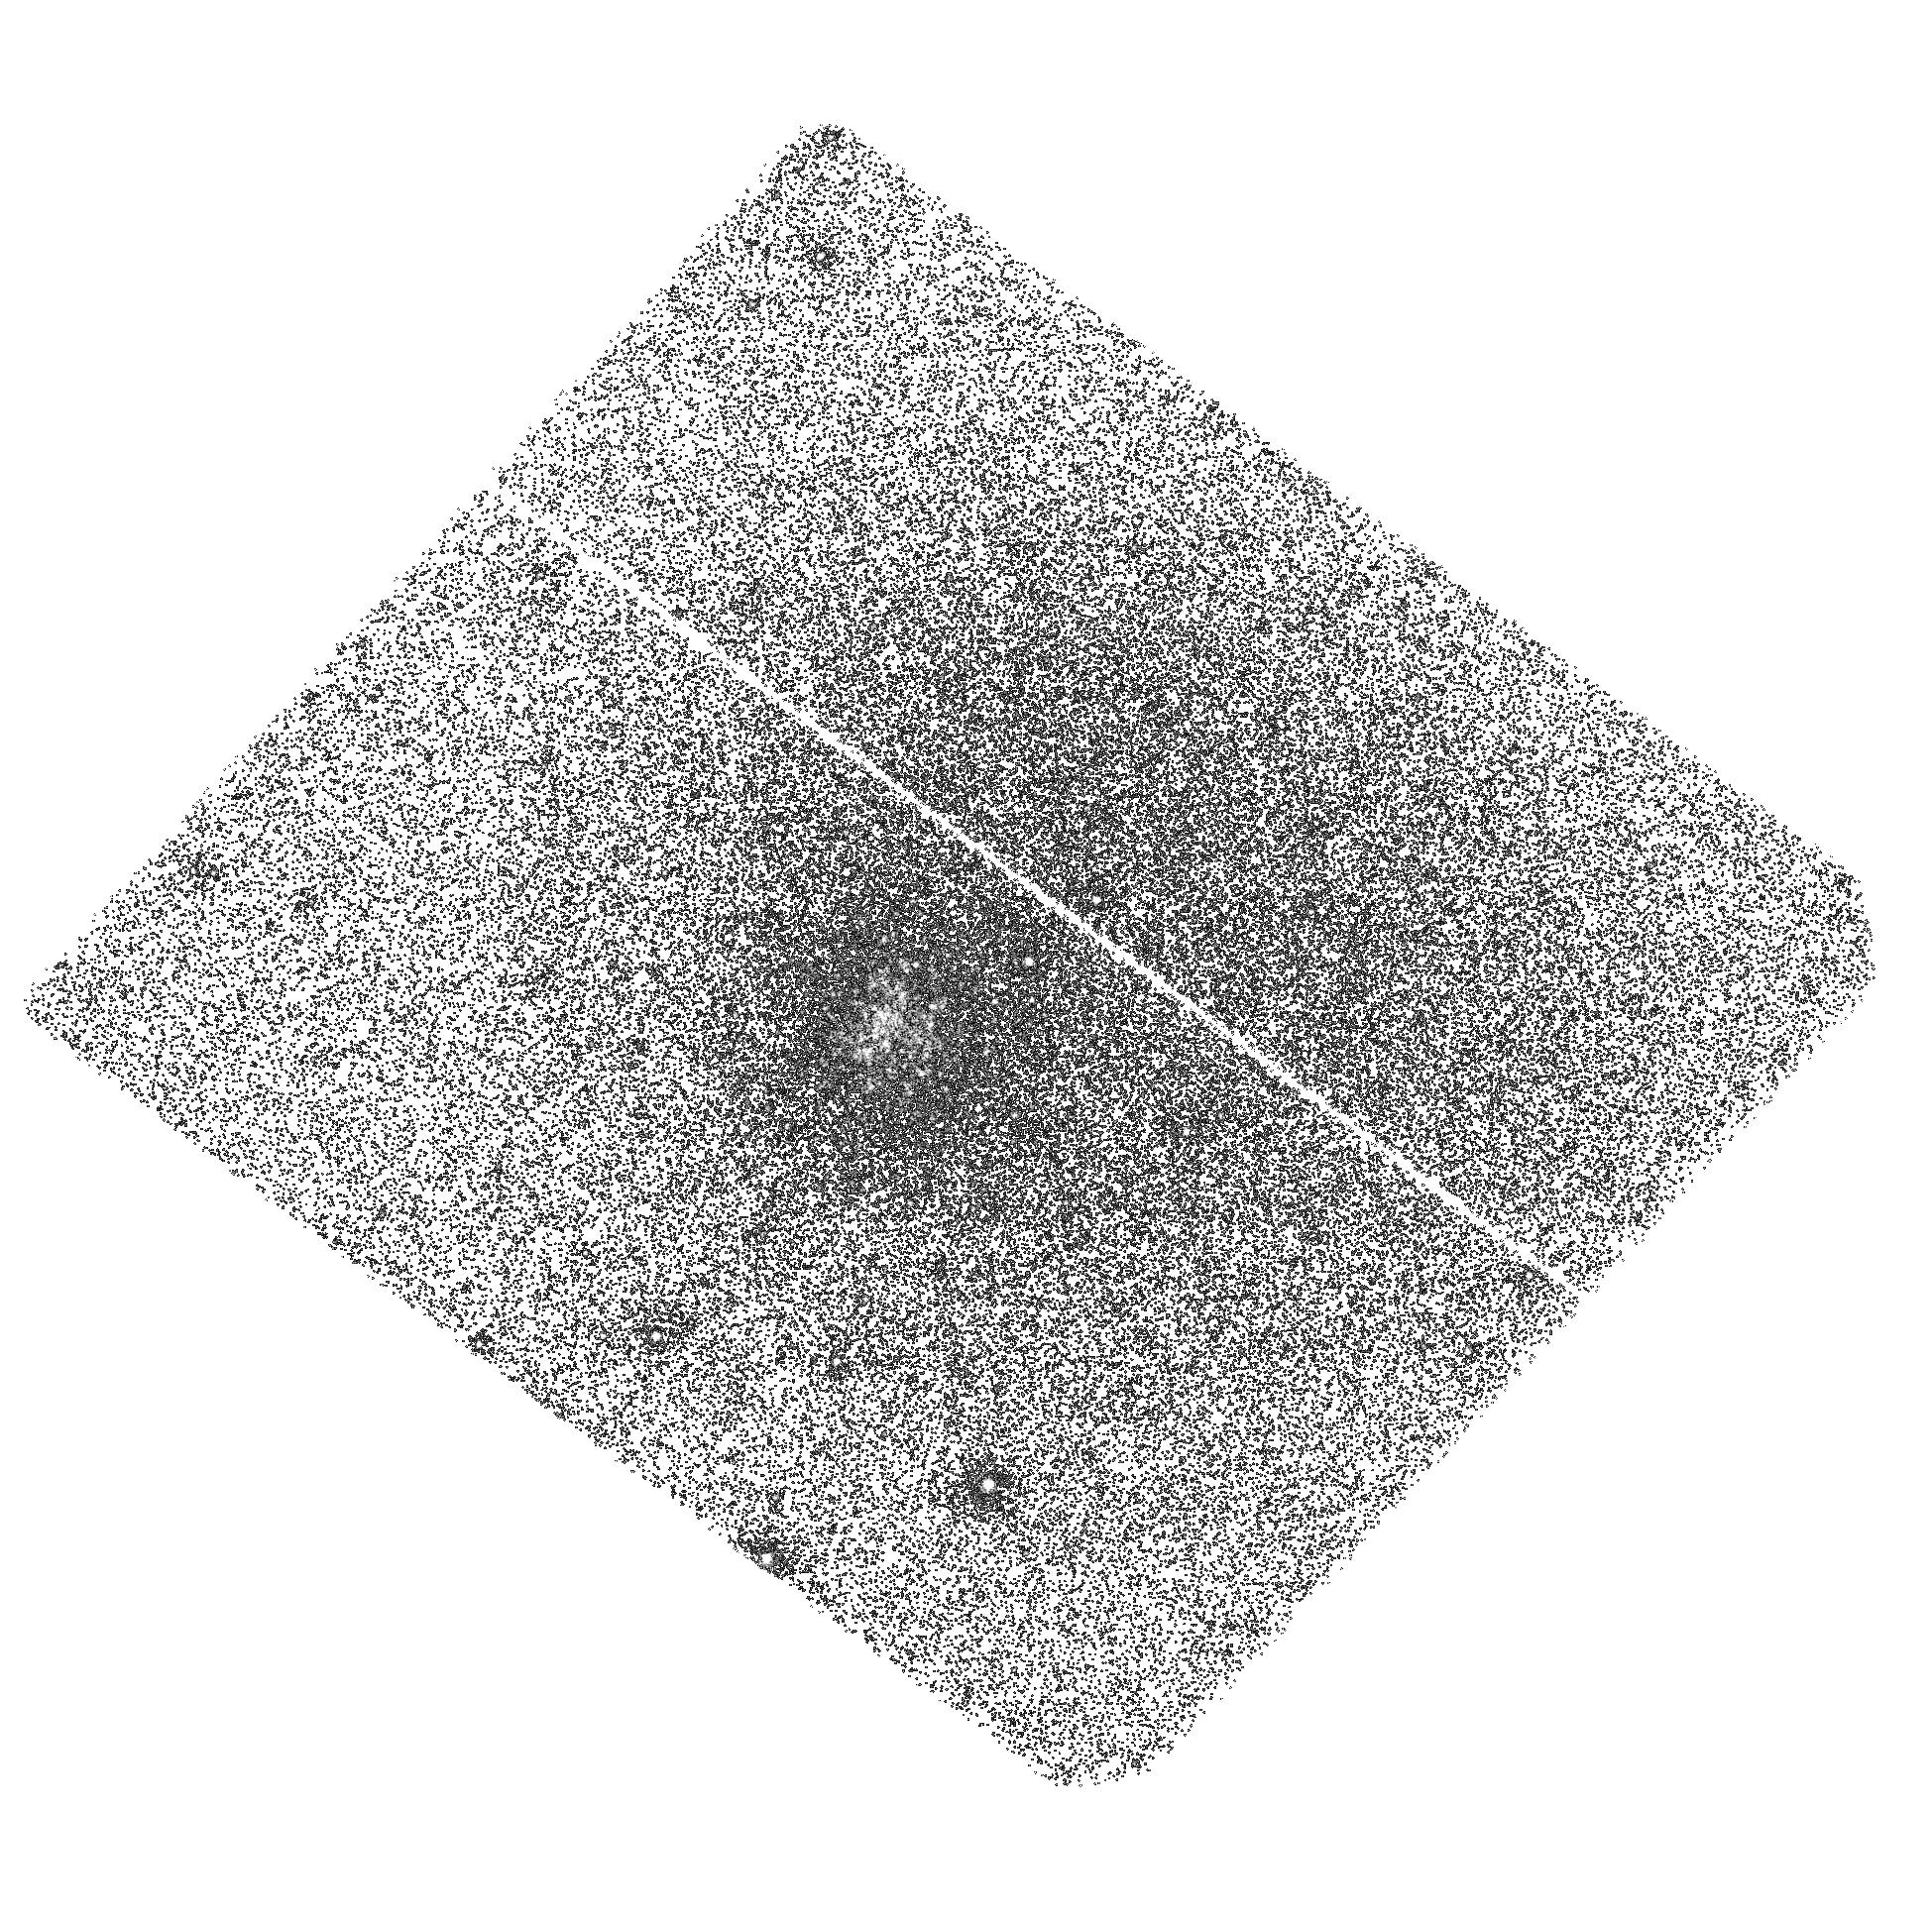
Target: B224-G279. Instrument: ACS/SBC. Filter: F140LP. Exposure: 45 min. Observation ID: hst_14132_09_acs_sbc_f140lp_jcxi09

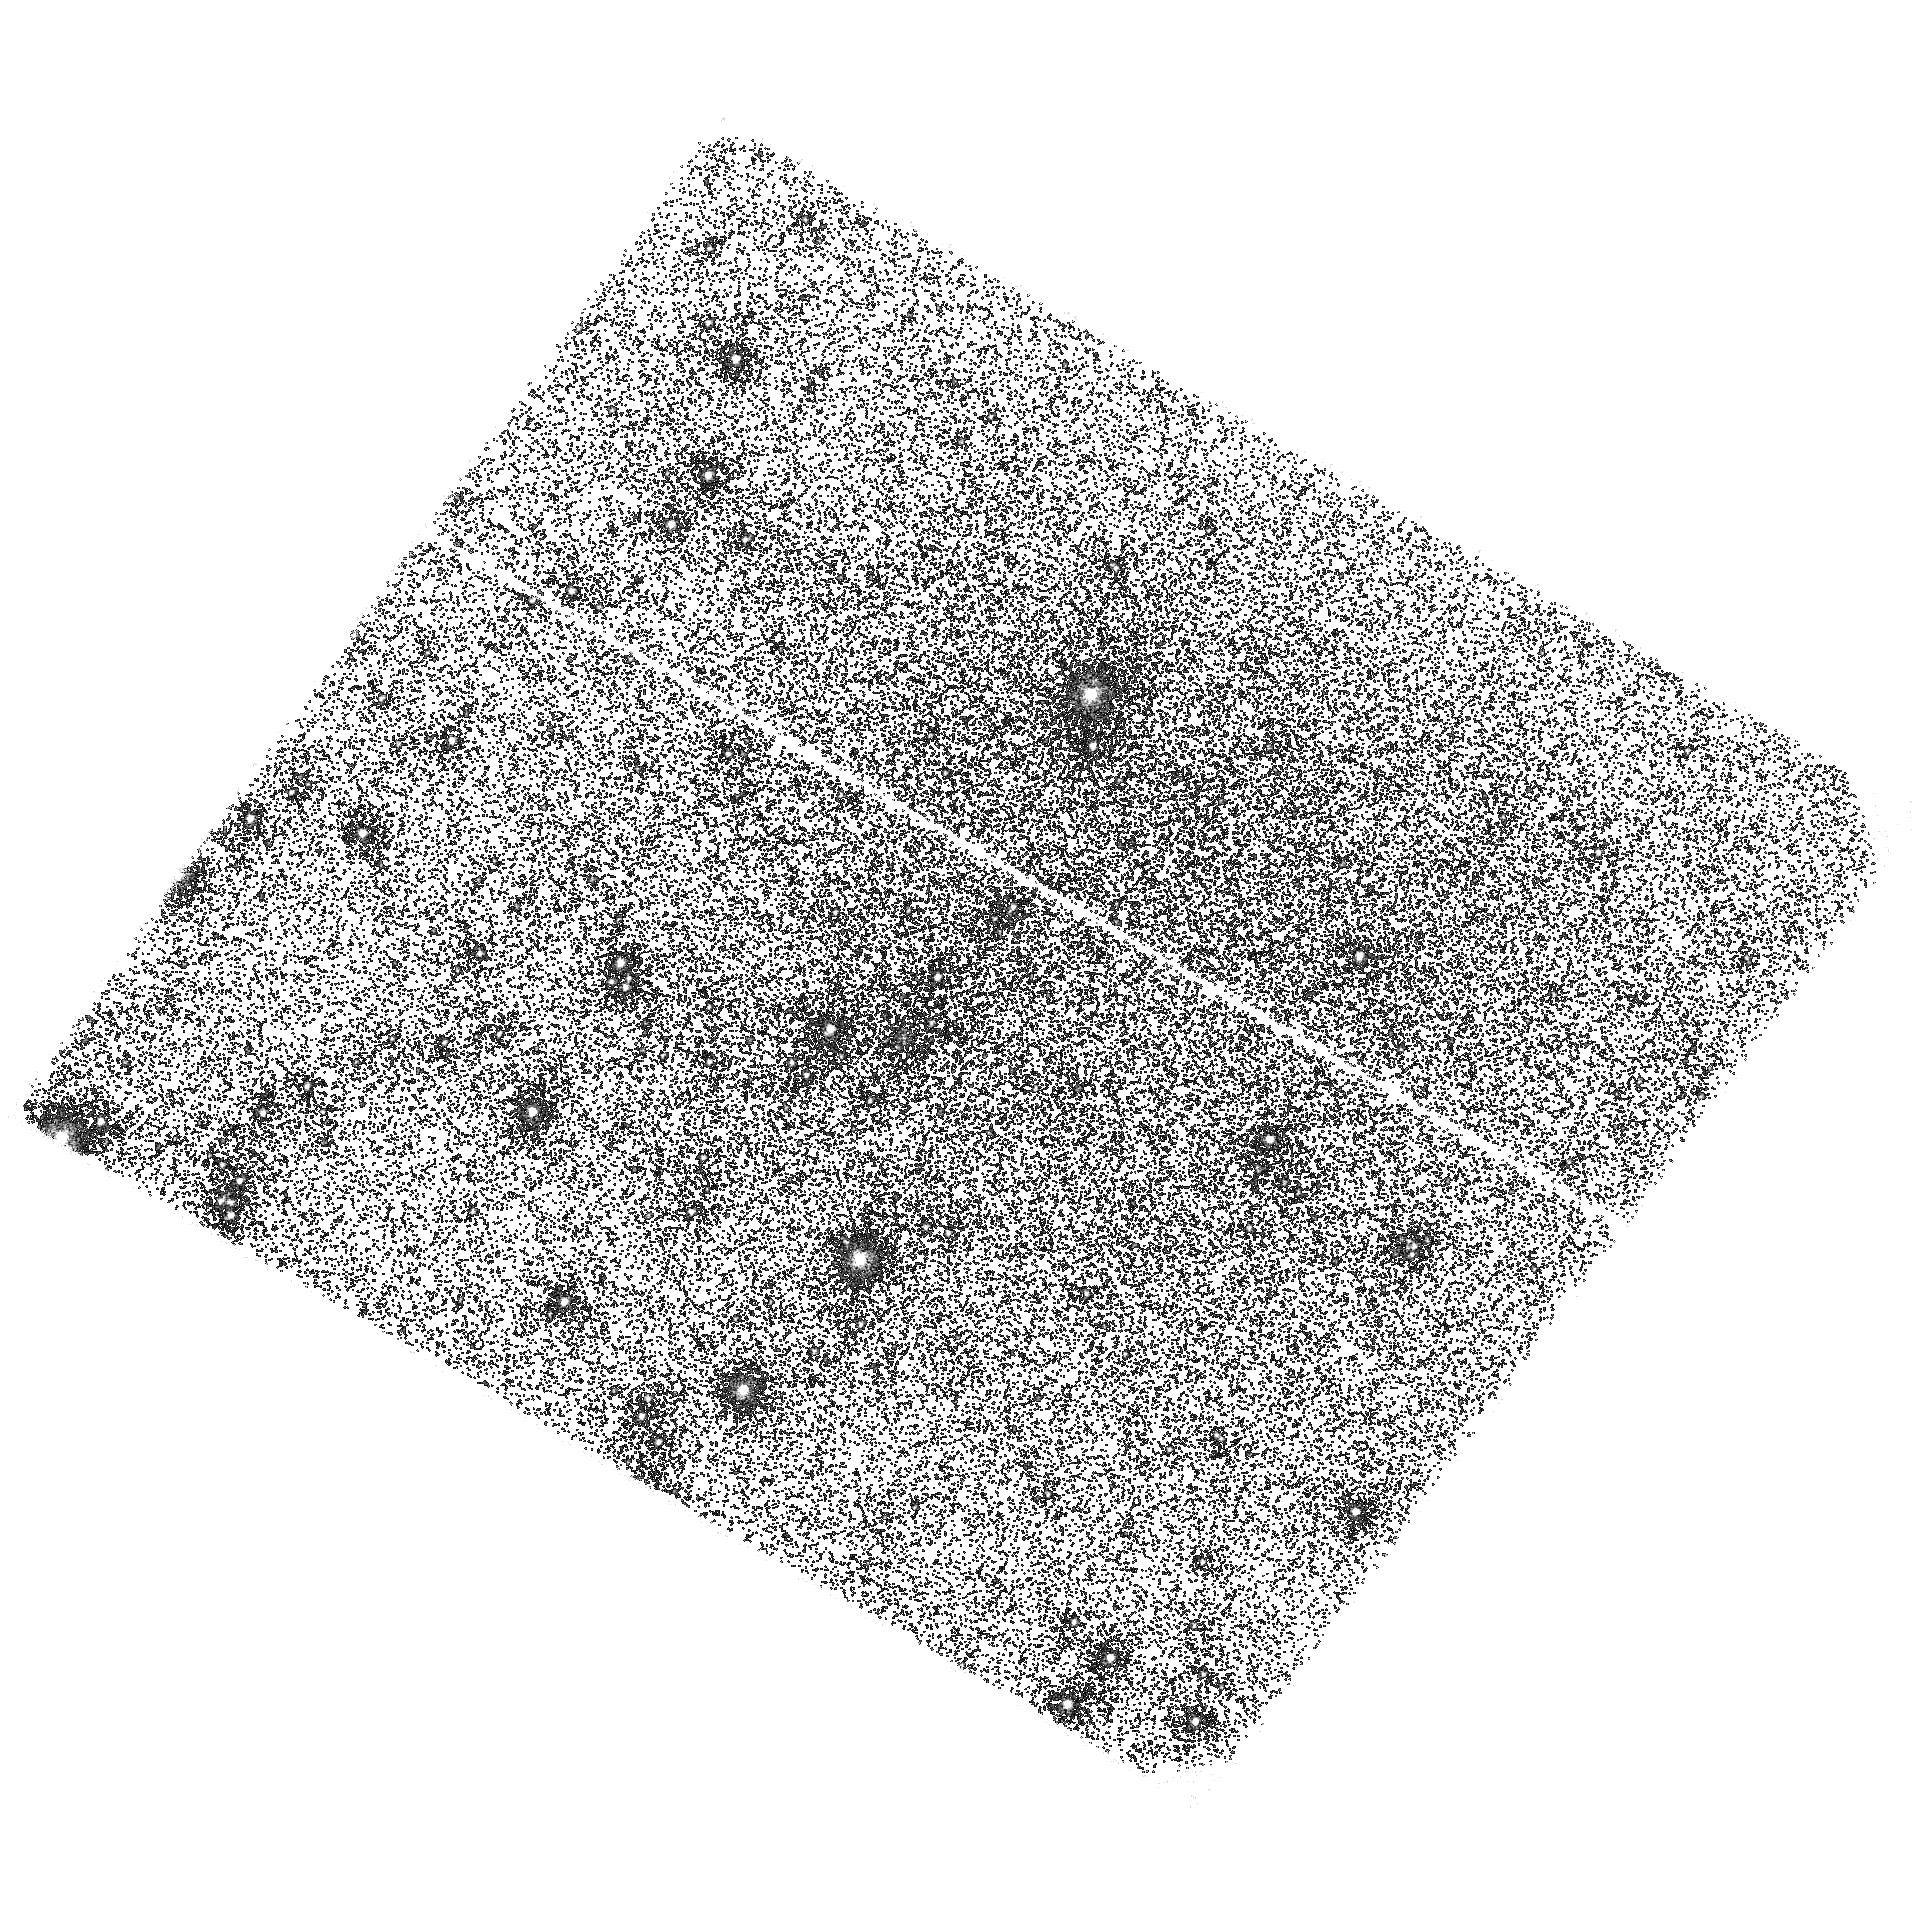
Target: B193-G244. Instrument: ACS/SBC. Filter: F140LP. Exposure: 45 min. Observation ID: hst_14132_05_acs_sbc_f140lp_jcxi05

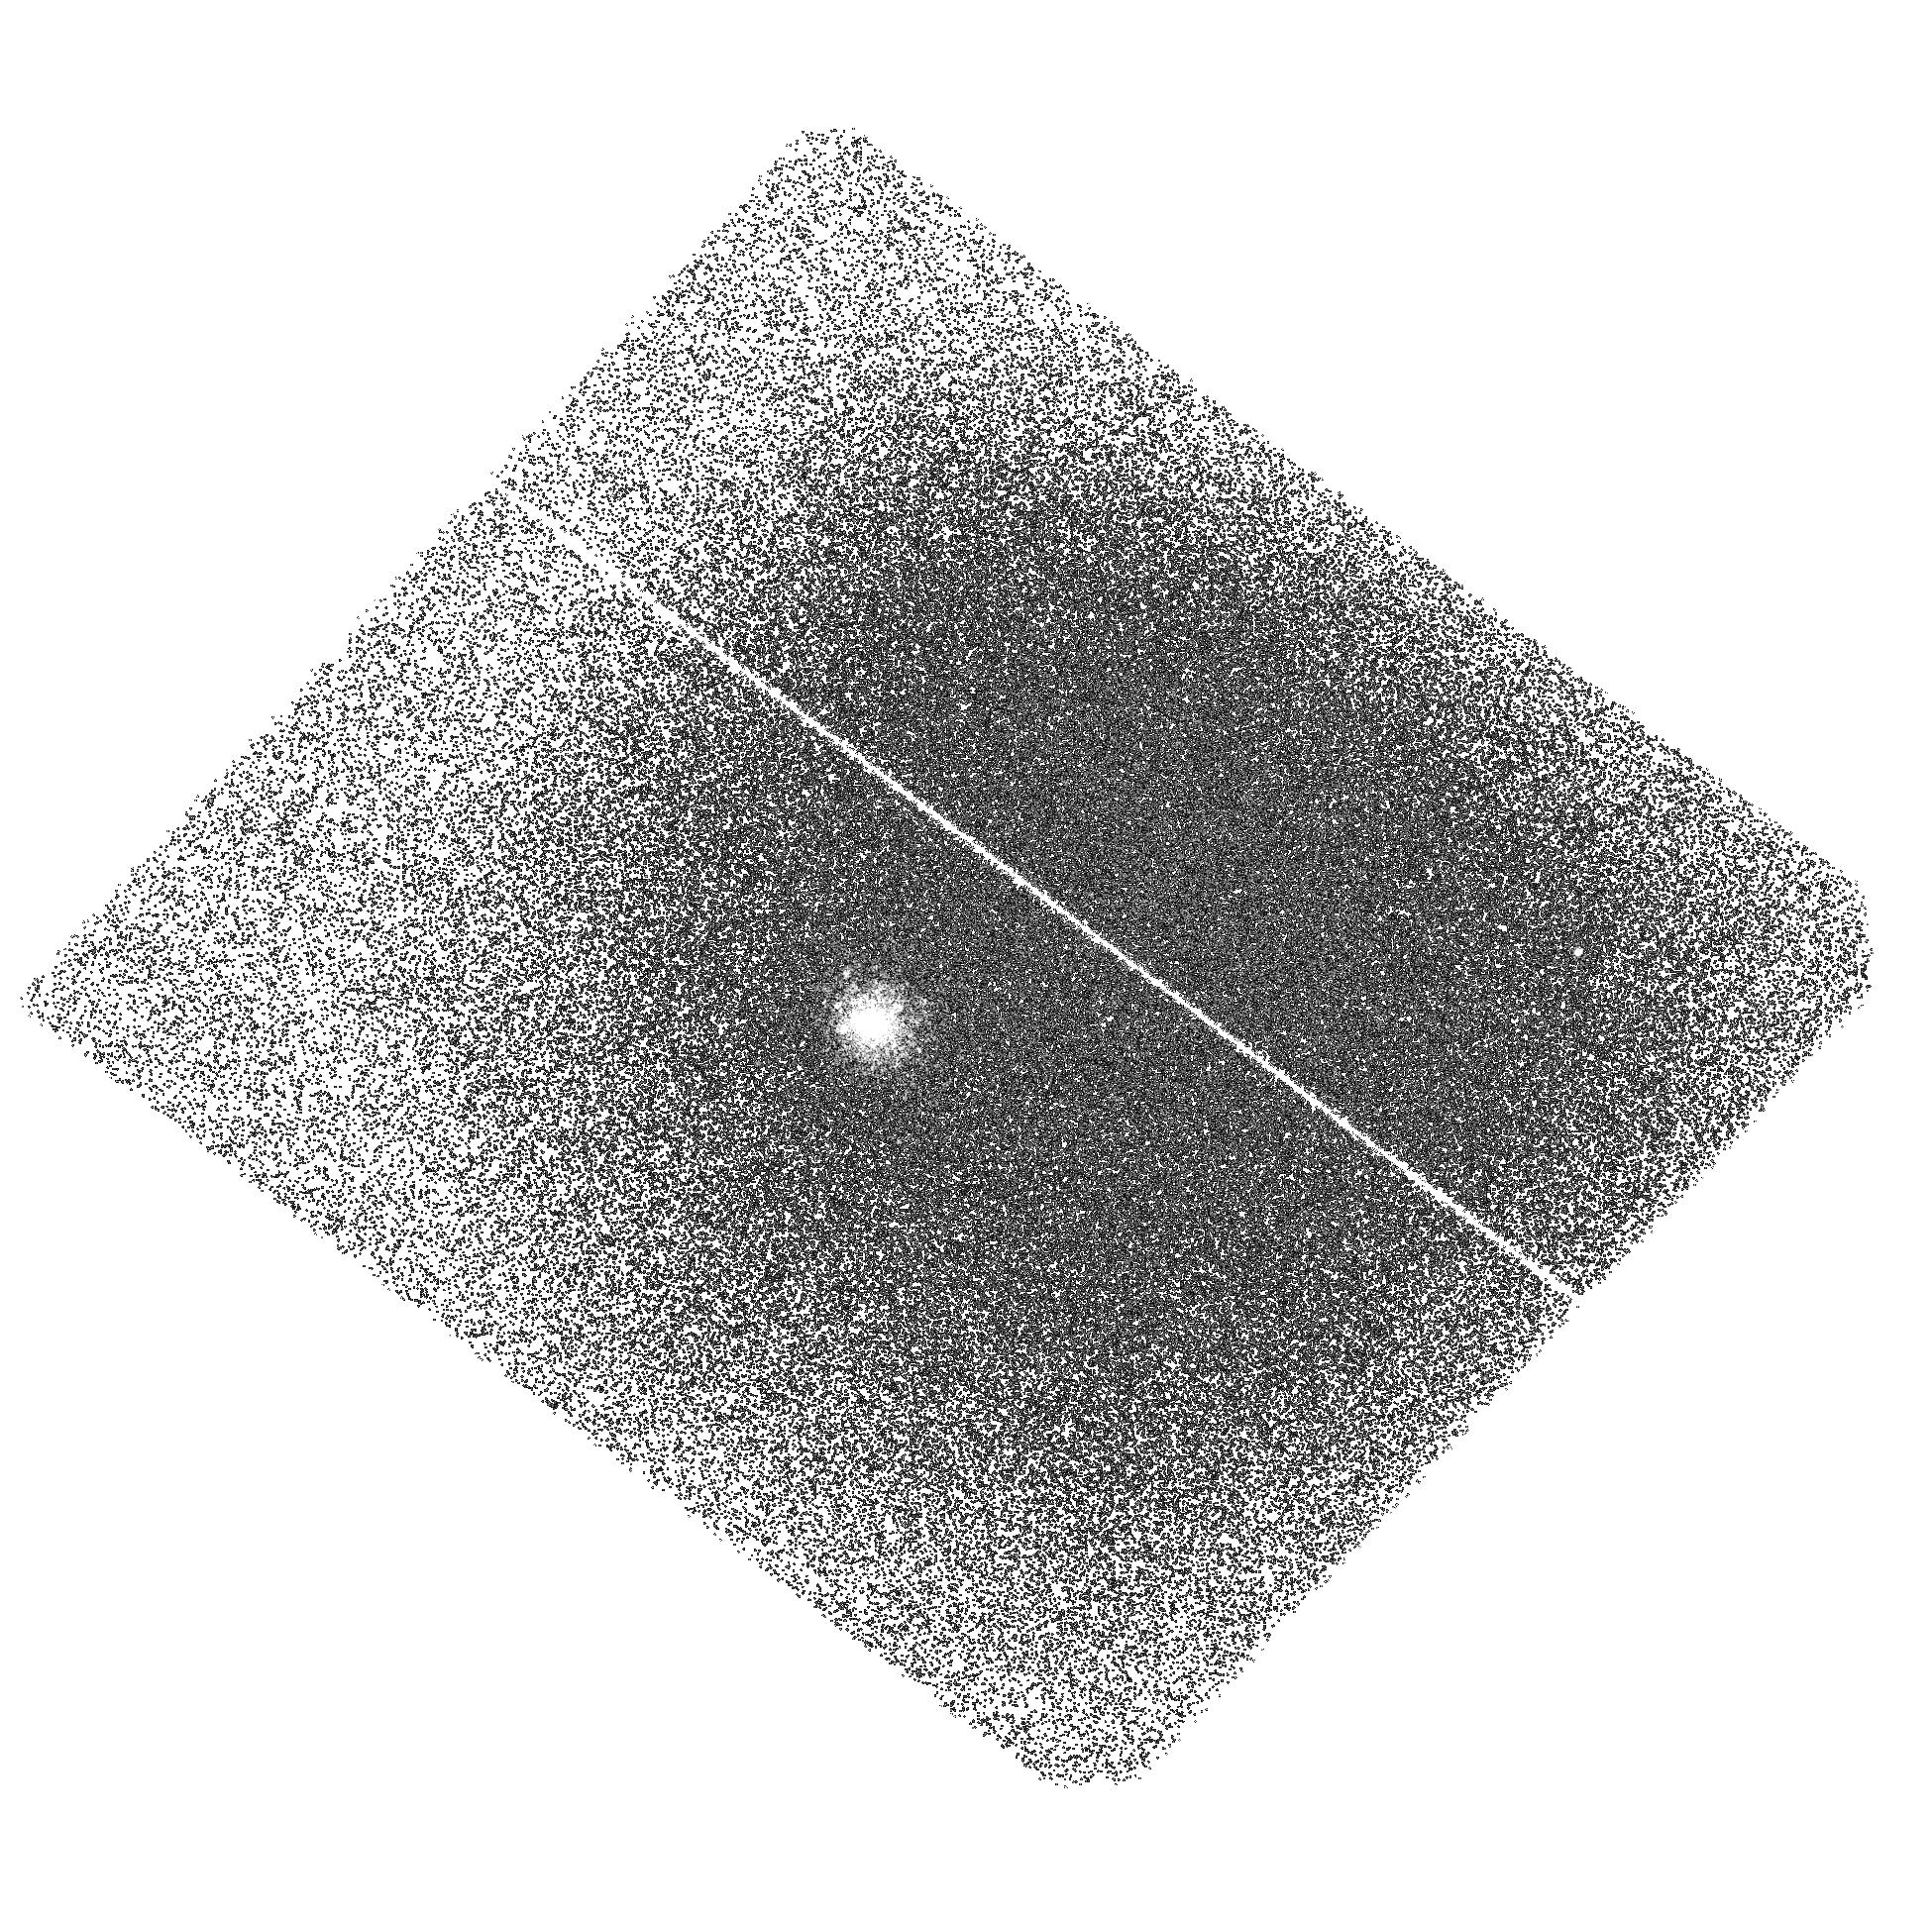
Target: B232-G286. Instrument: ACS/SBC. Filter: F140LP. Exposure: 45 min. Observation ID: hst_14132_11_acs_sbc_f140lp_jcxi11

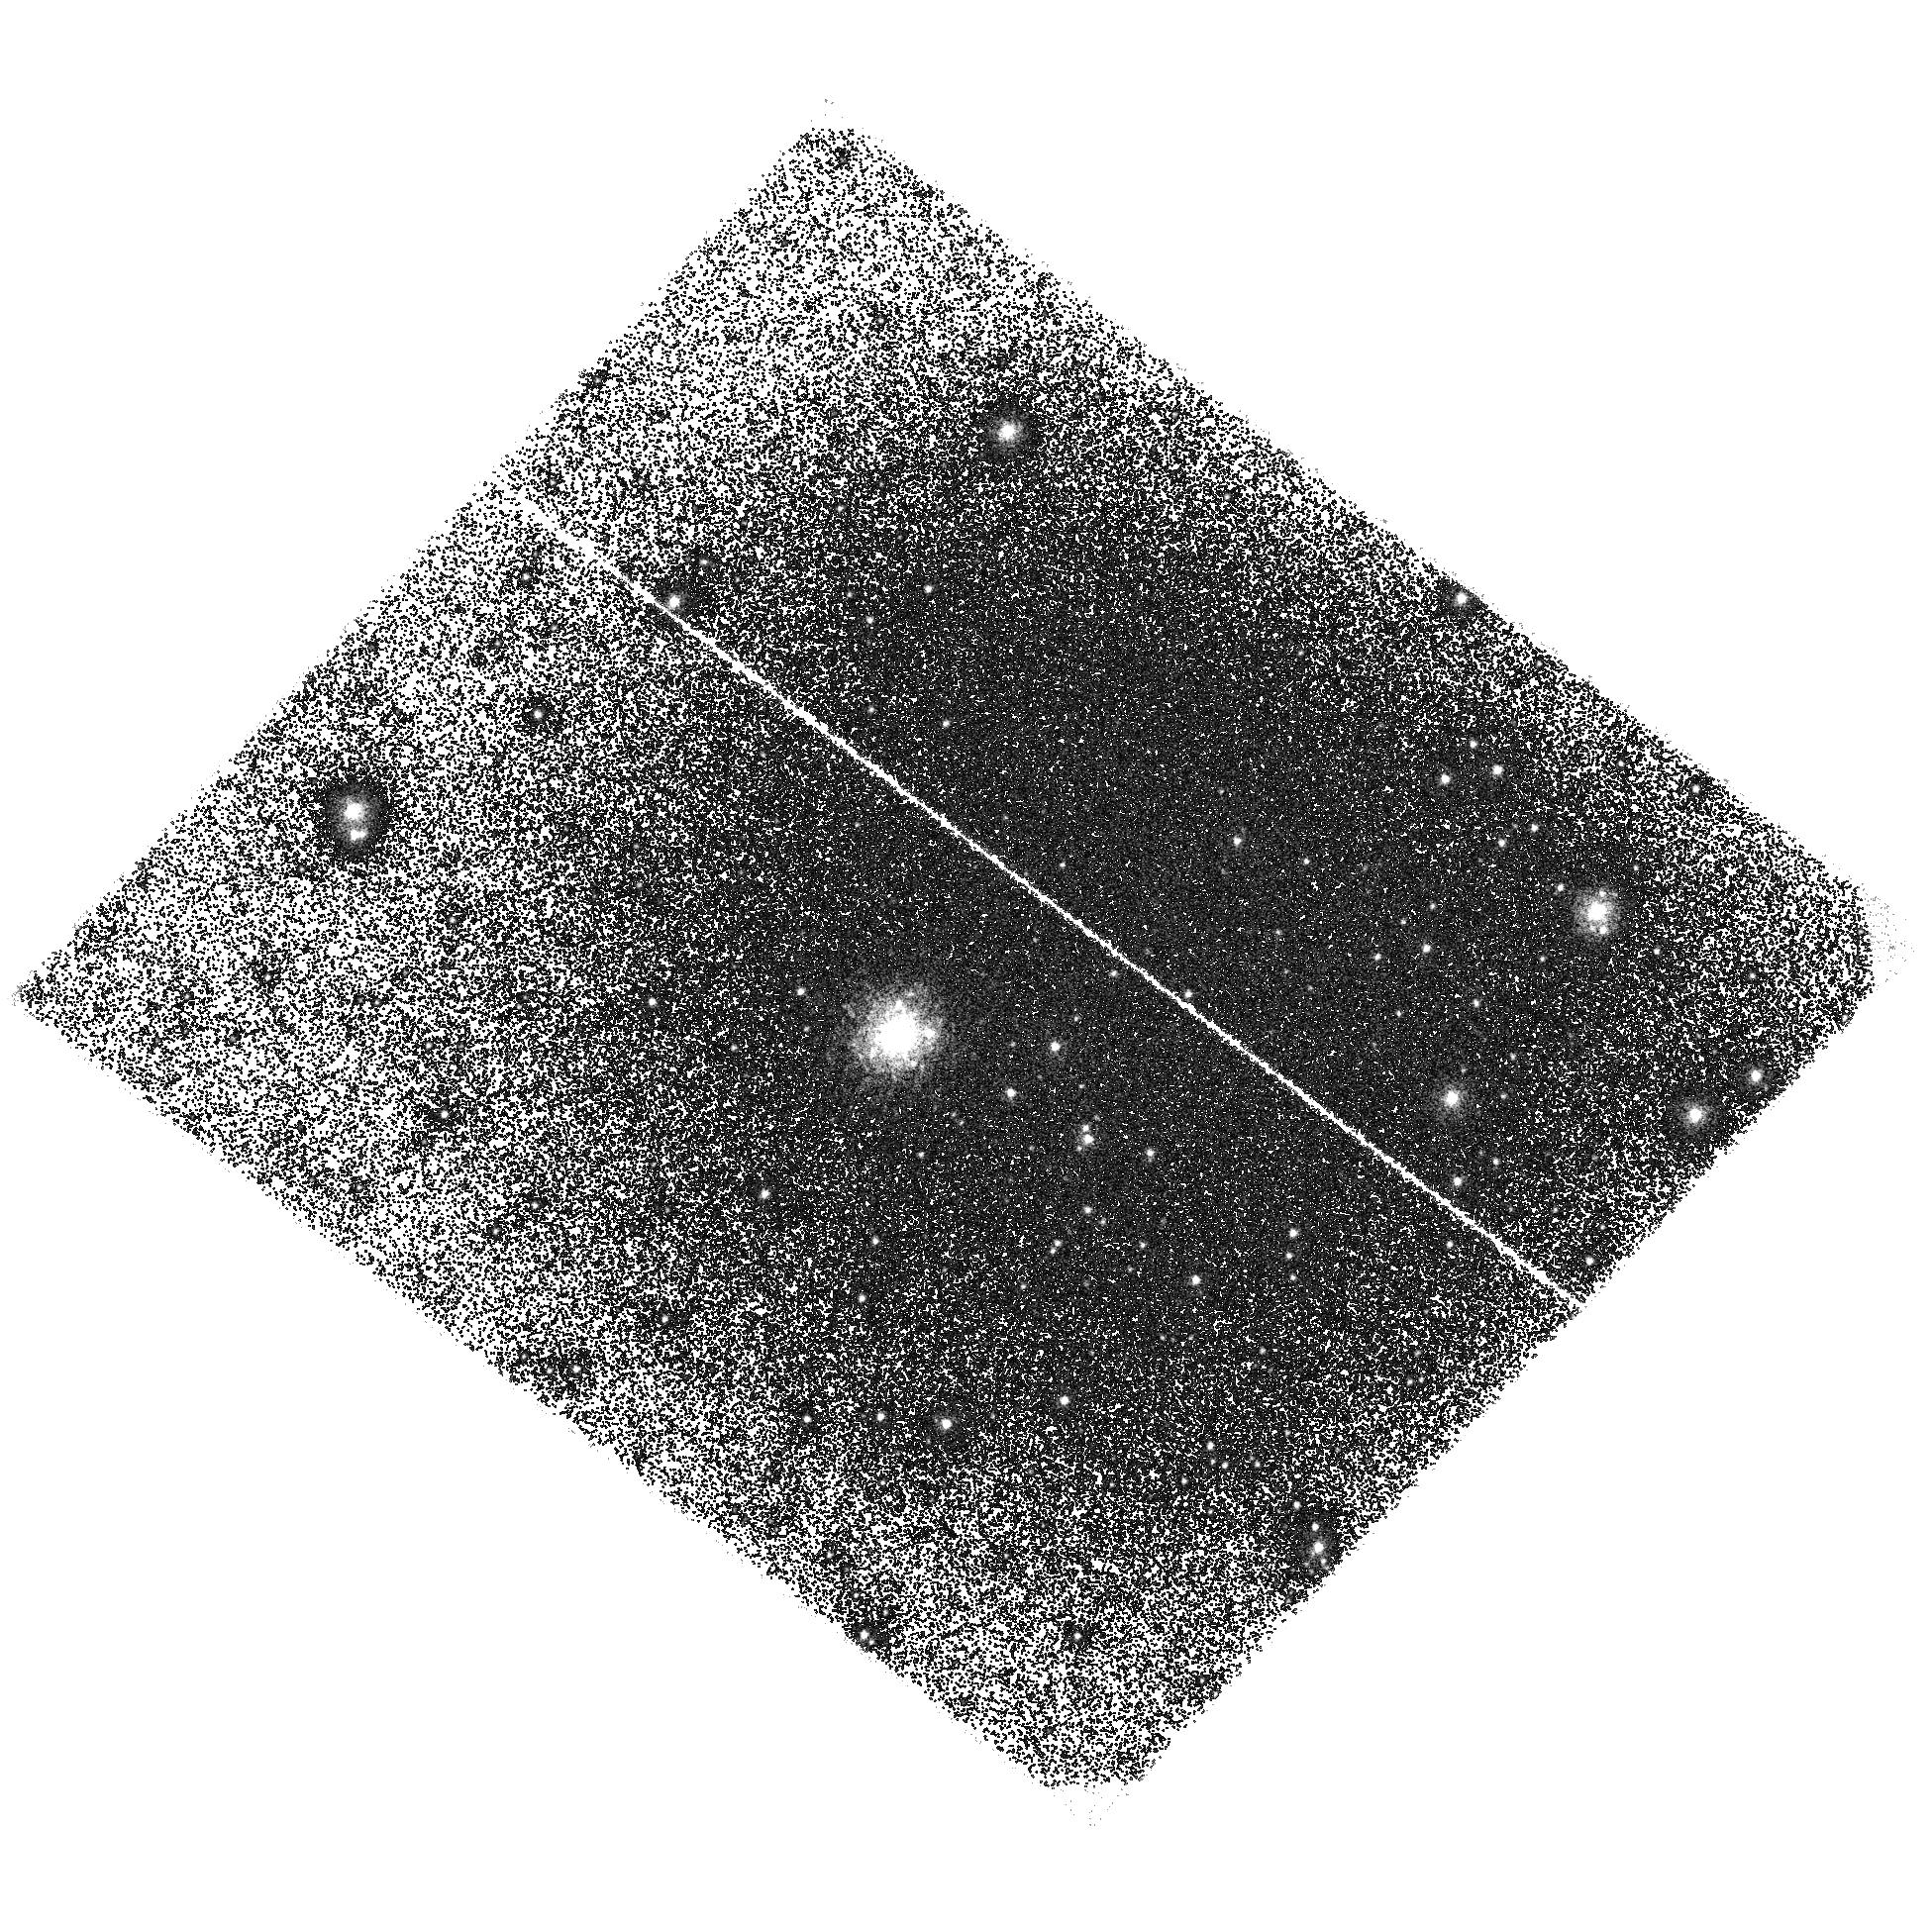
Target: B472-D064. Instrument: ACS/SBC. Filter: F140LP. Exposure: 45 min. Observation ID: hst_14132_12_acs_sbc_f140lp_jcxi12

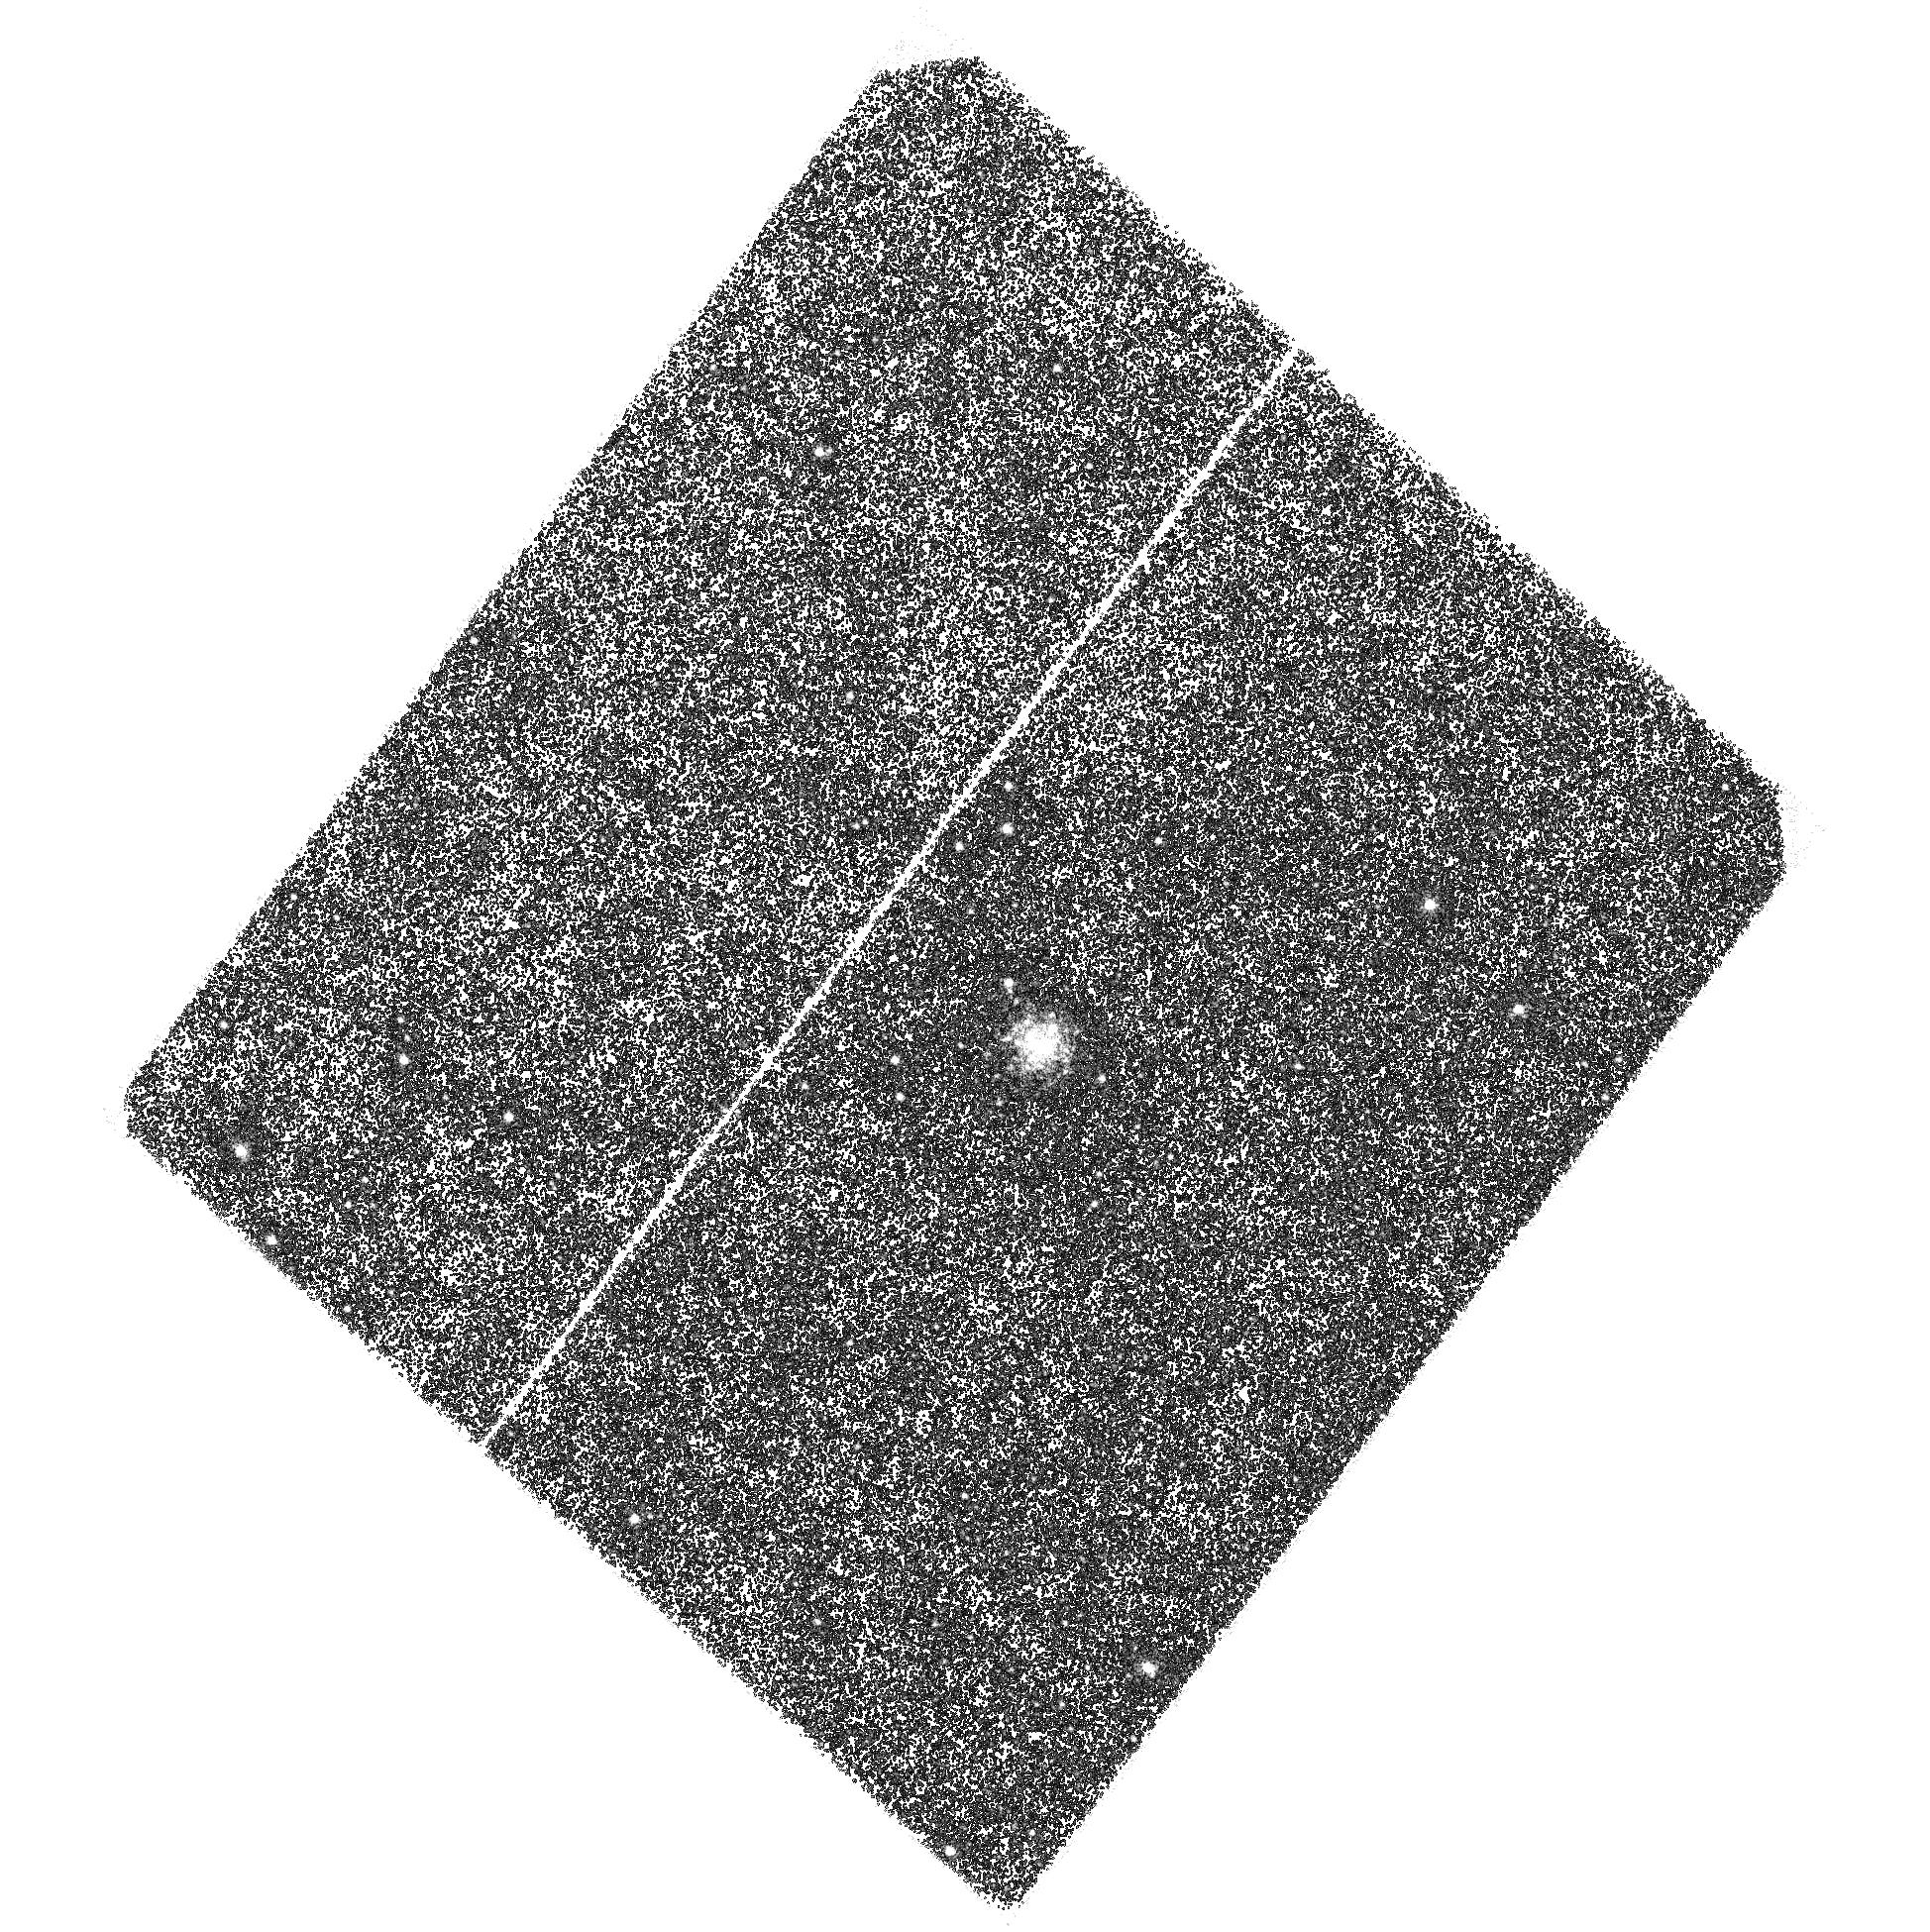
Target: B131-G189. Instrument: ACS/SBC. Filter: F140LP. Exposure: 45 min. Observation ID: hst_14132_02_acs_sbc_f140lp_jcxi02

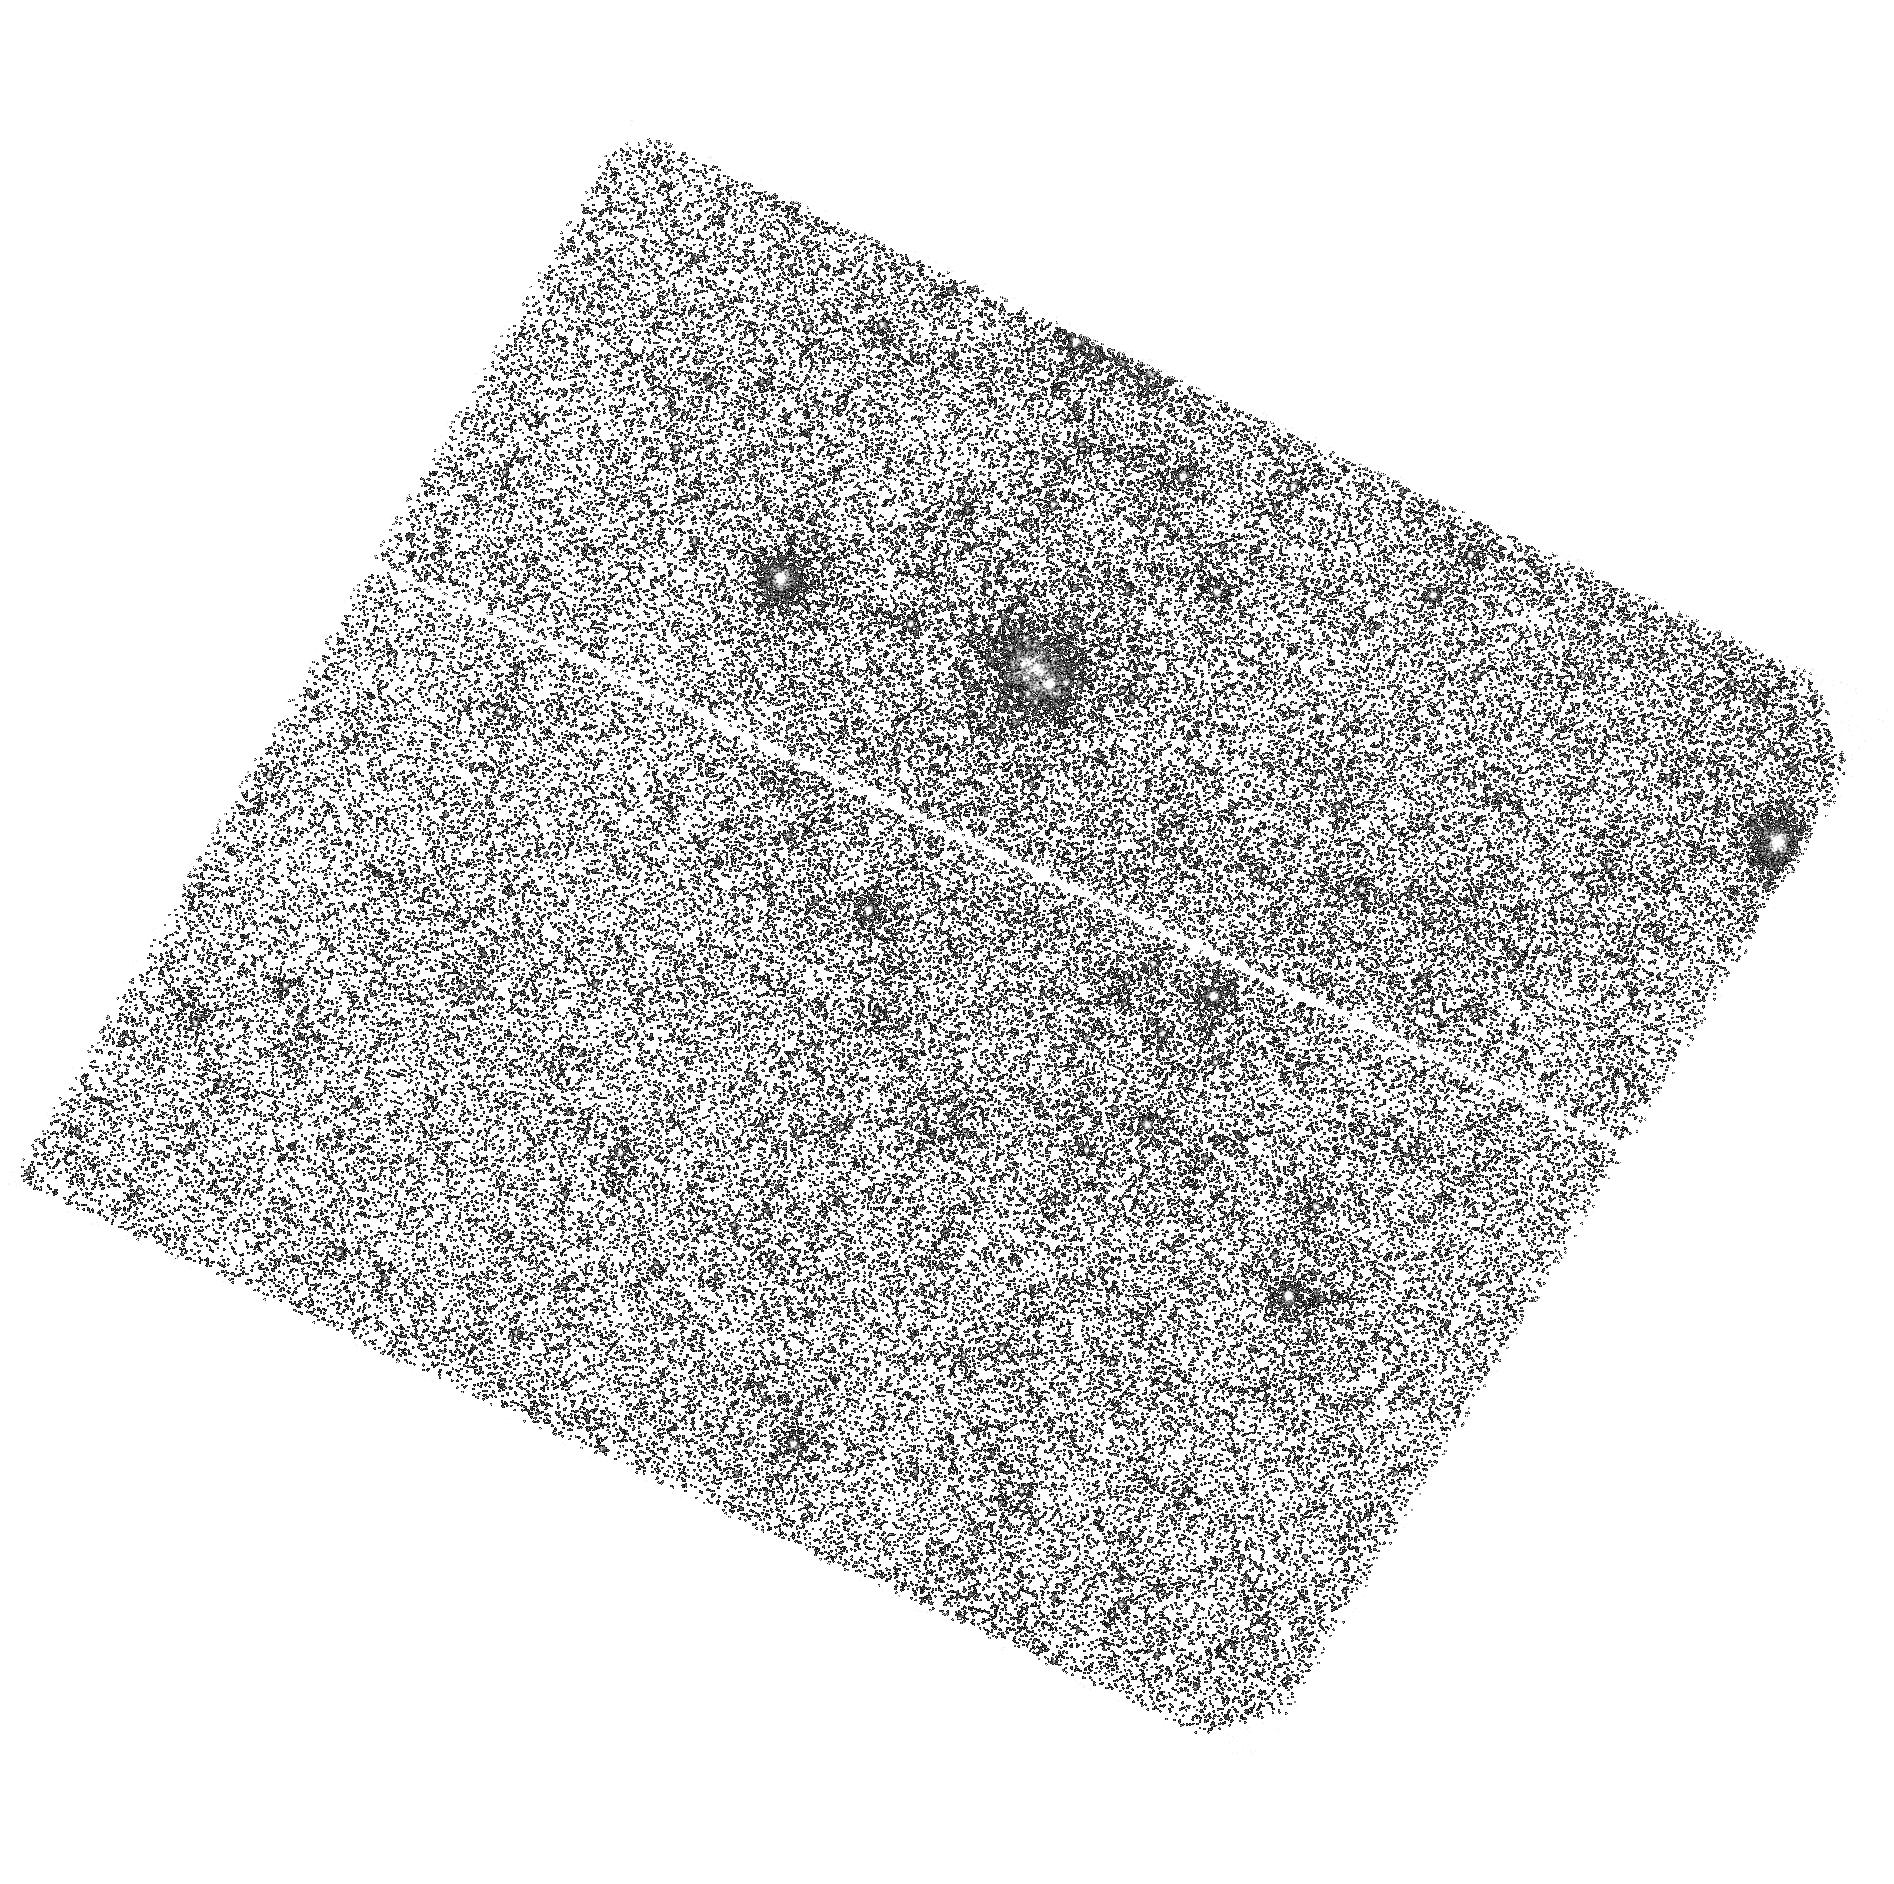
Target: B179-G230. Instrument: ACS/SBC. Filter: F140LP. Exposure: 45 min. Observation ID: hst_14132_04_acs_sbc_f140lp_jcxi04

The spatial distribution of hot stellar populations in M31s globular clusters (PI: Peacock, Mark B.)

We propose to utilize HST's unique combination of spatial resolution and UV sensitivity to accurately determine the far-UV (FUV) properties of M31's globular clusters (GCs) via new ACS/SBC F140LP observations. These observations will enable the study of horizontal branch (HB) stars beyond the Milky Way, providing the vital new data needed to understand these stars and the second parameter problem. In particular, we will determine whether stellar interactions enhance the formation of extreme-HB stars, a question still debated based on the limited data provided by the Galactic GCs. These data will also be sensitive to a signature of multiple stellar populations in these clusters - a centrally concentrated population of FUV bright He-enhanced second generation HB stars. Such a population is predicted and its detection would provide the best evidence to date of multiple populations in GCs beyond the Milky Way and its satellites. Our proposed FUV observations leverage existing HST data from the 'Panchromatic Hubble Andromeda Treasury` (PHAT) survey, which already provides near-UV, optical and near-IR photometry of these clusters. By adding the FUV band to these clusters, we can study their interesting hot stellar populations - enabling significant new science, with modest new HST commitment. The combined dataset will produce the best multiwavelength photometry that is (or is likely to become) available for any globular clusters. As such, it will be of lasting benefit in constraining stellar populations models and enable better understanding of rest-frame FUV spectra of galaxies.